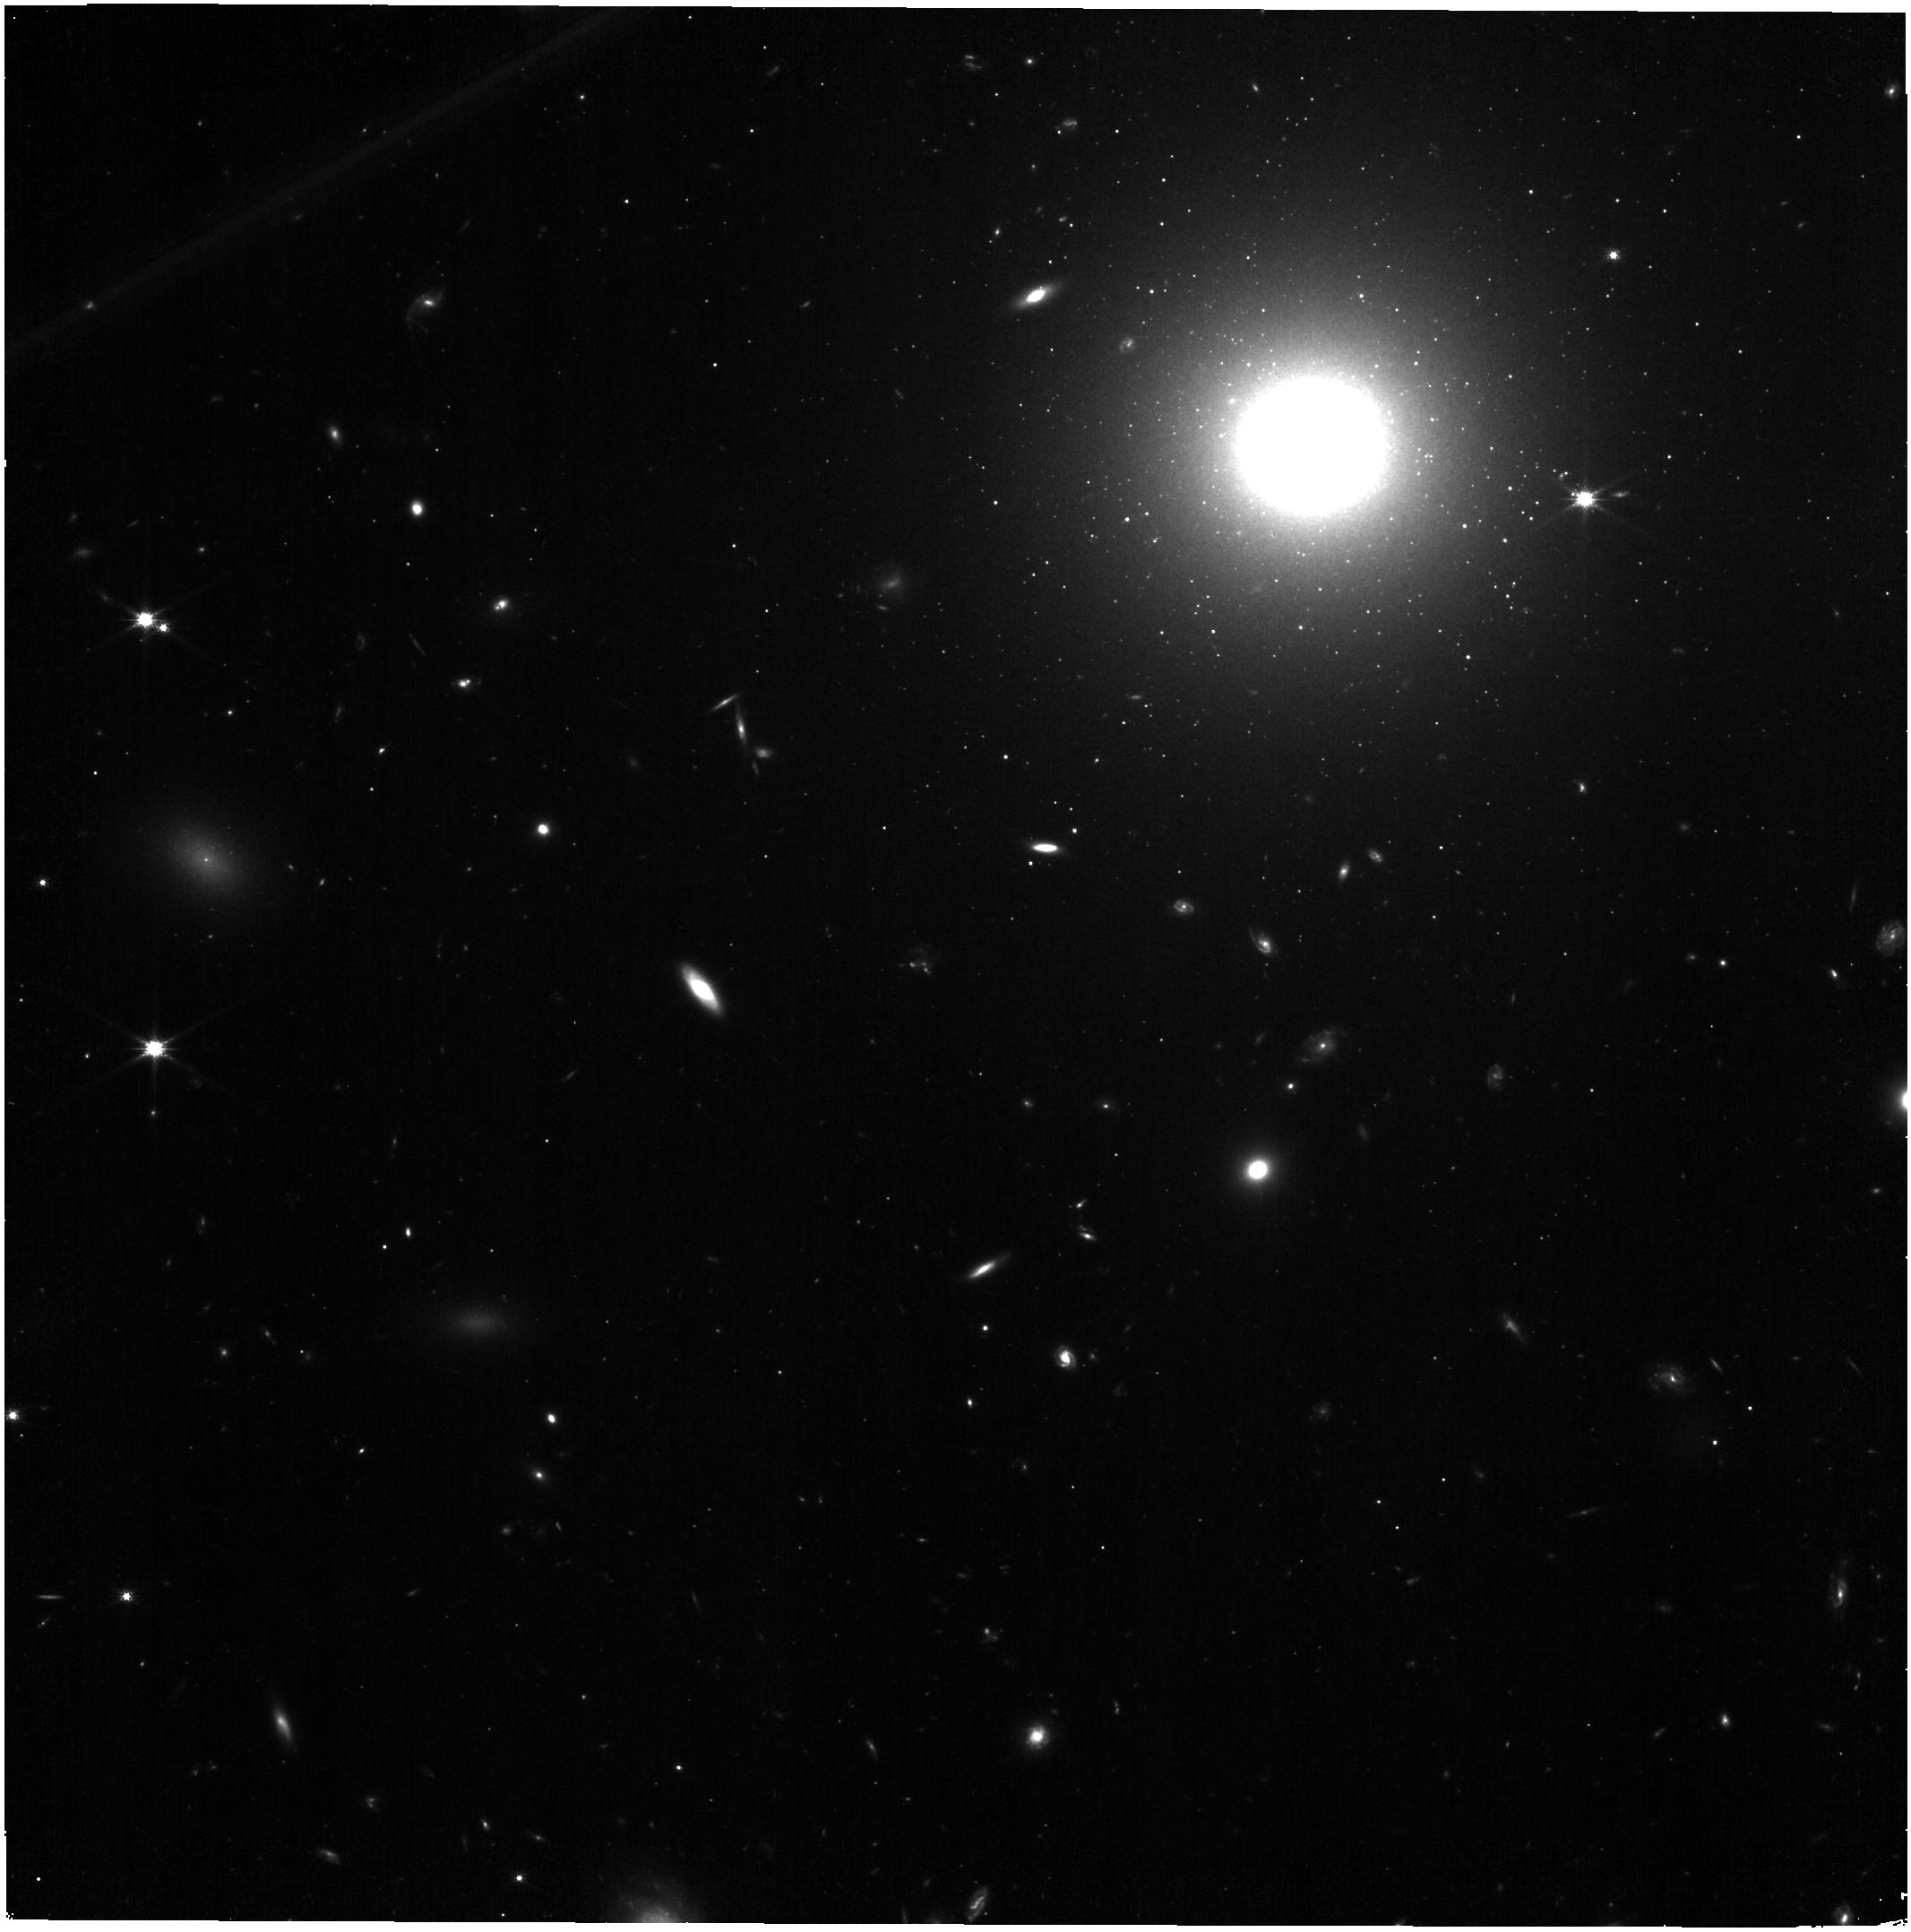
Target: IC-3955
Instrument: NIRISS
Filter: CLEAR+F150W
Exposure: 11 min
Observation ID: jw05989-o013_t013_niriss_clear-f150w

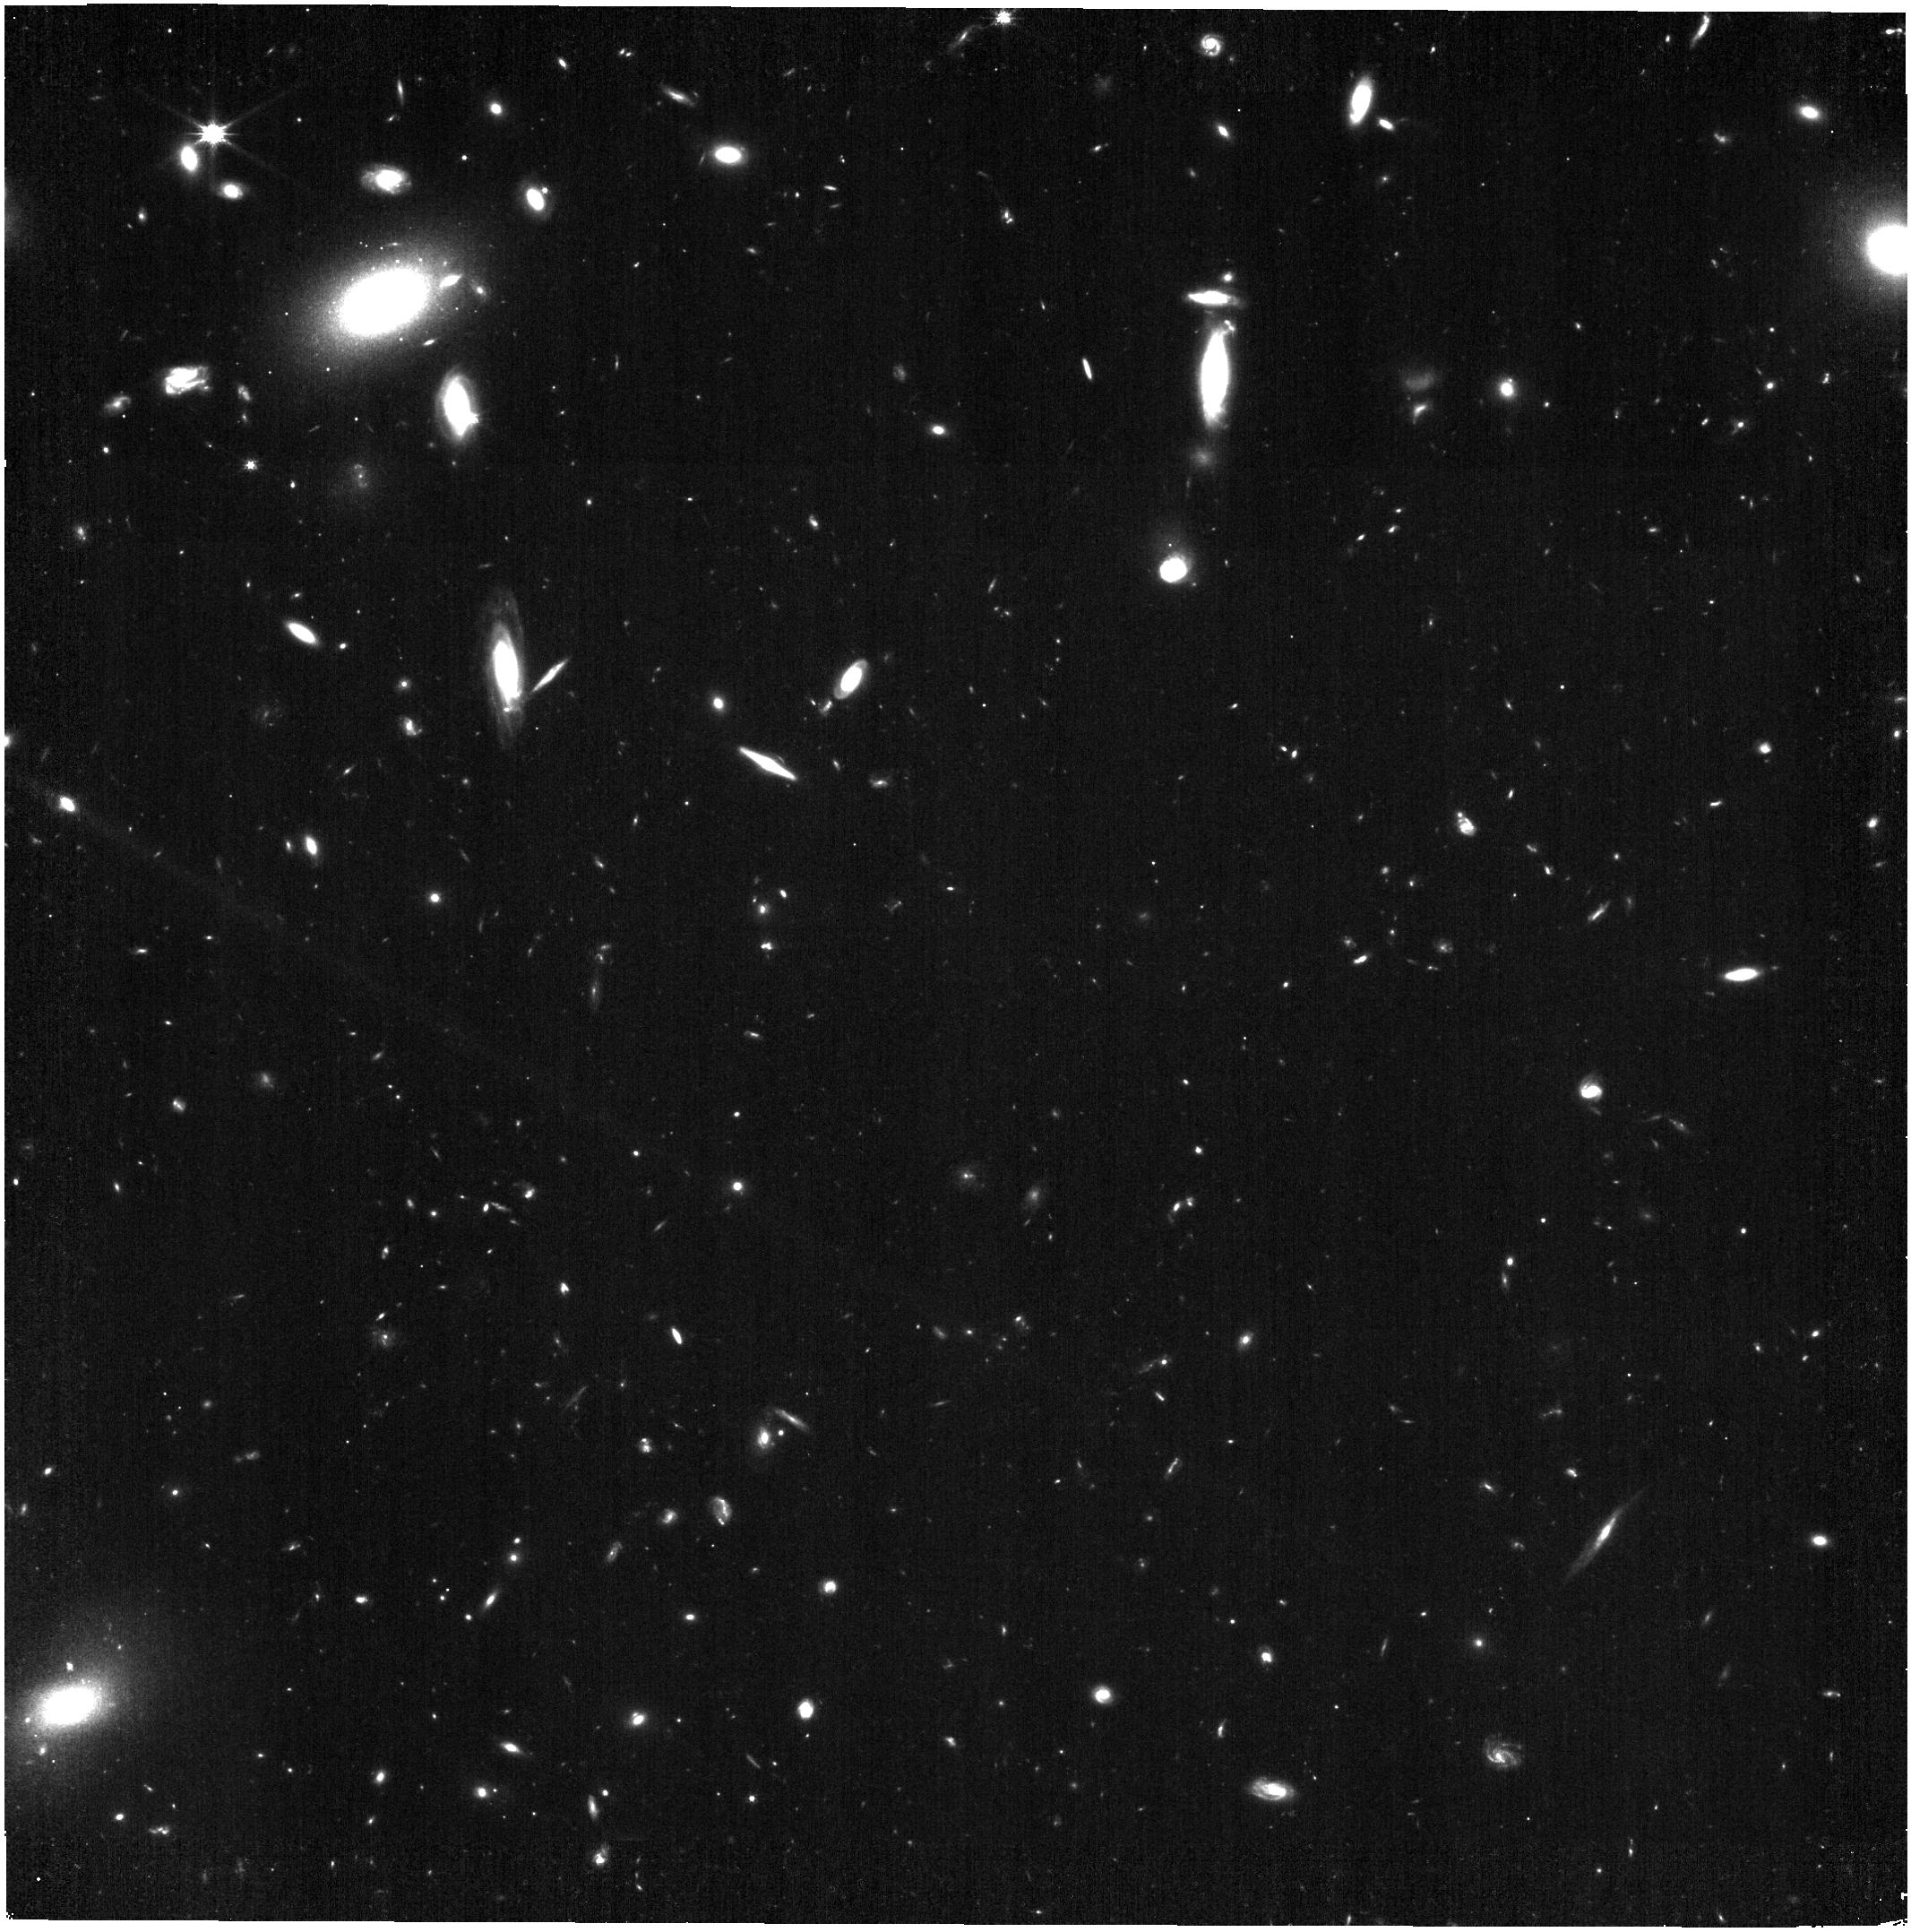
Target: NGC-4851
Instrument: NIRISS
Filter: CLEAR+F150W
Exposure: 11 min
Observation ID: jw05989-o025_t025_niriss_clear-f150w

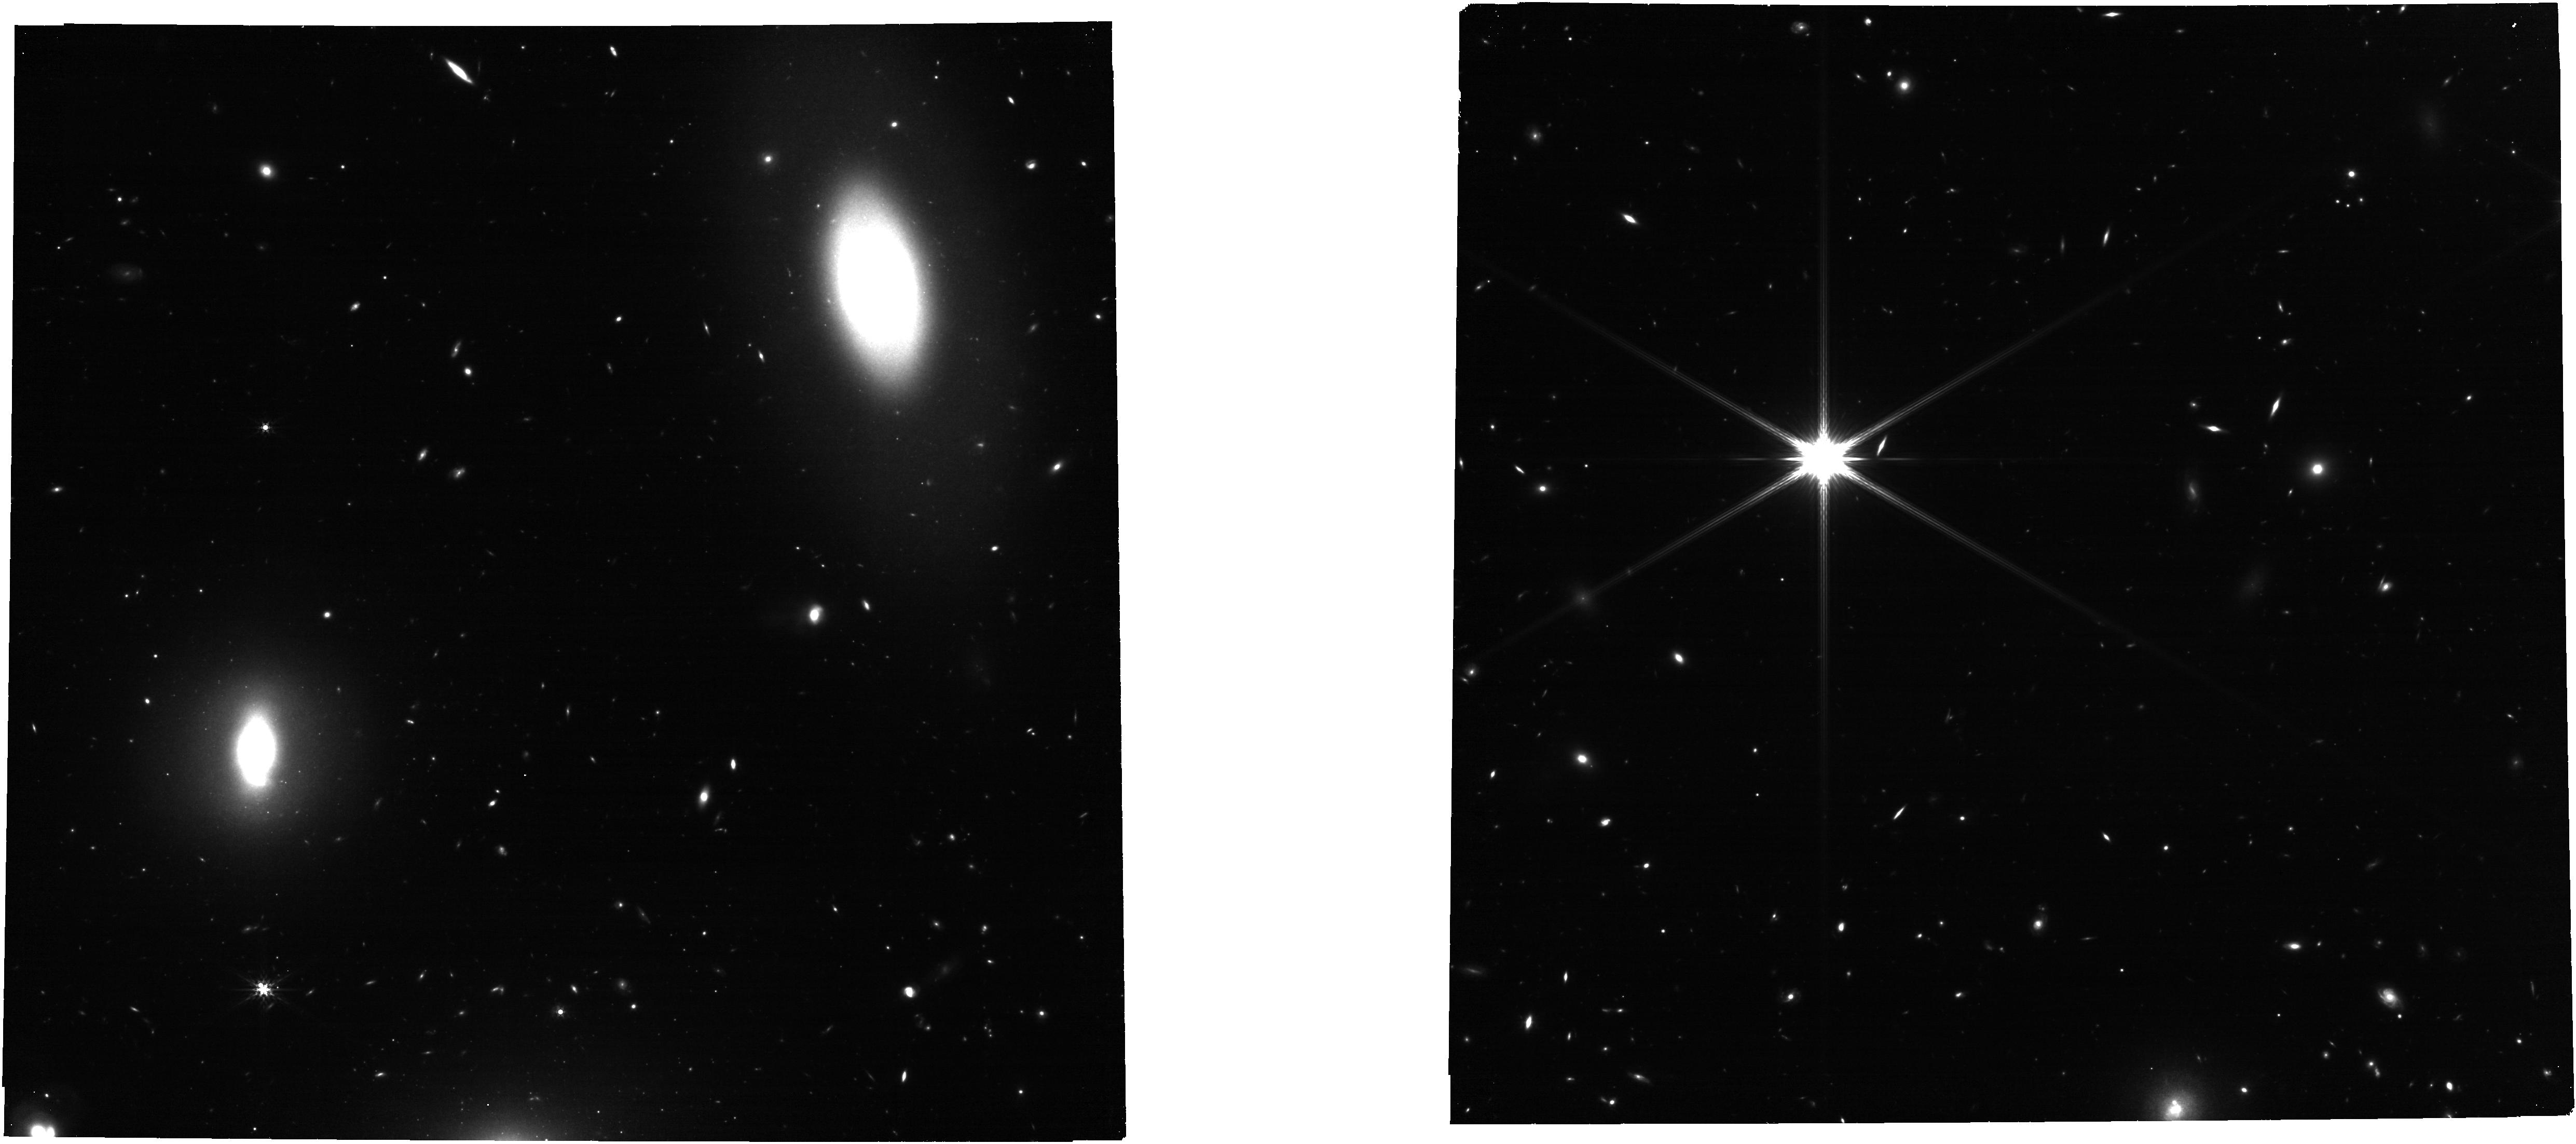
Target: NGC-4919
Instrument: NIRCAM
Filter: F356W
Exposure: 13 min
Observation ID: jw05989-o026_t026_nircam_clear-f356w

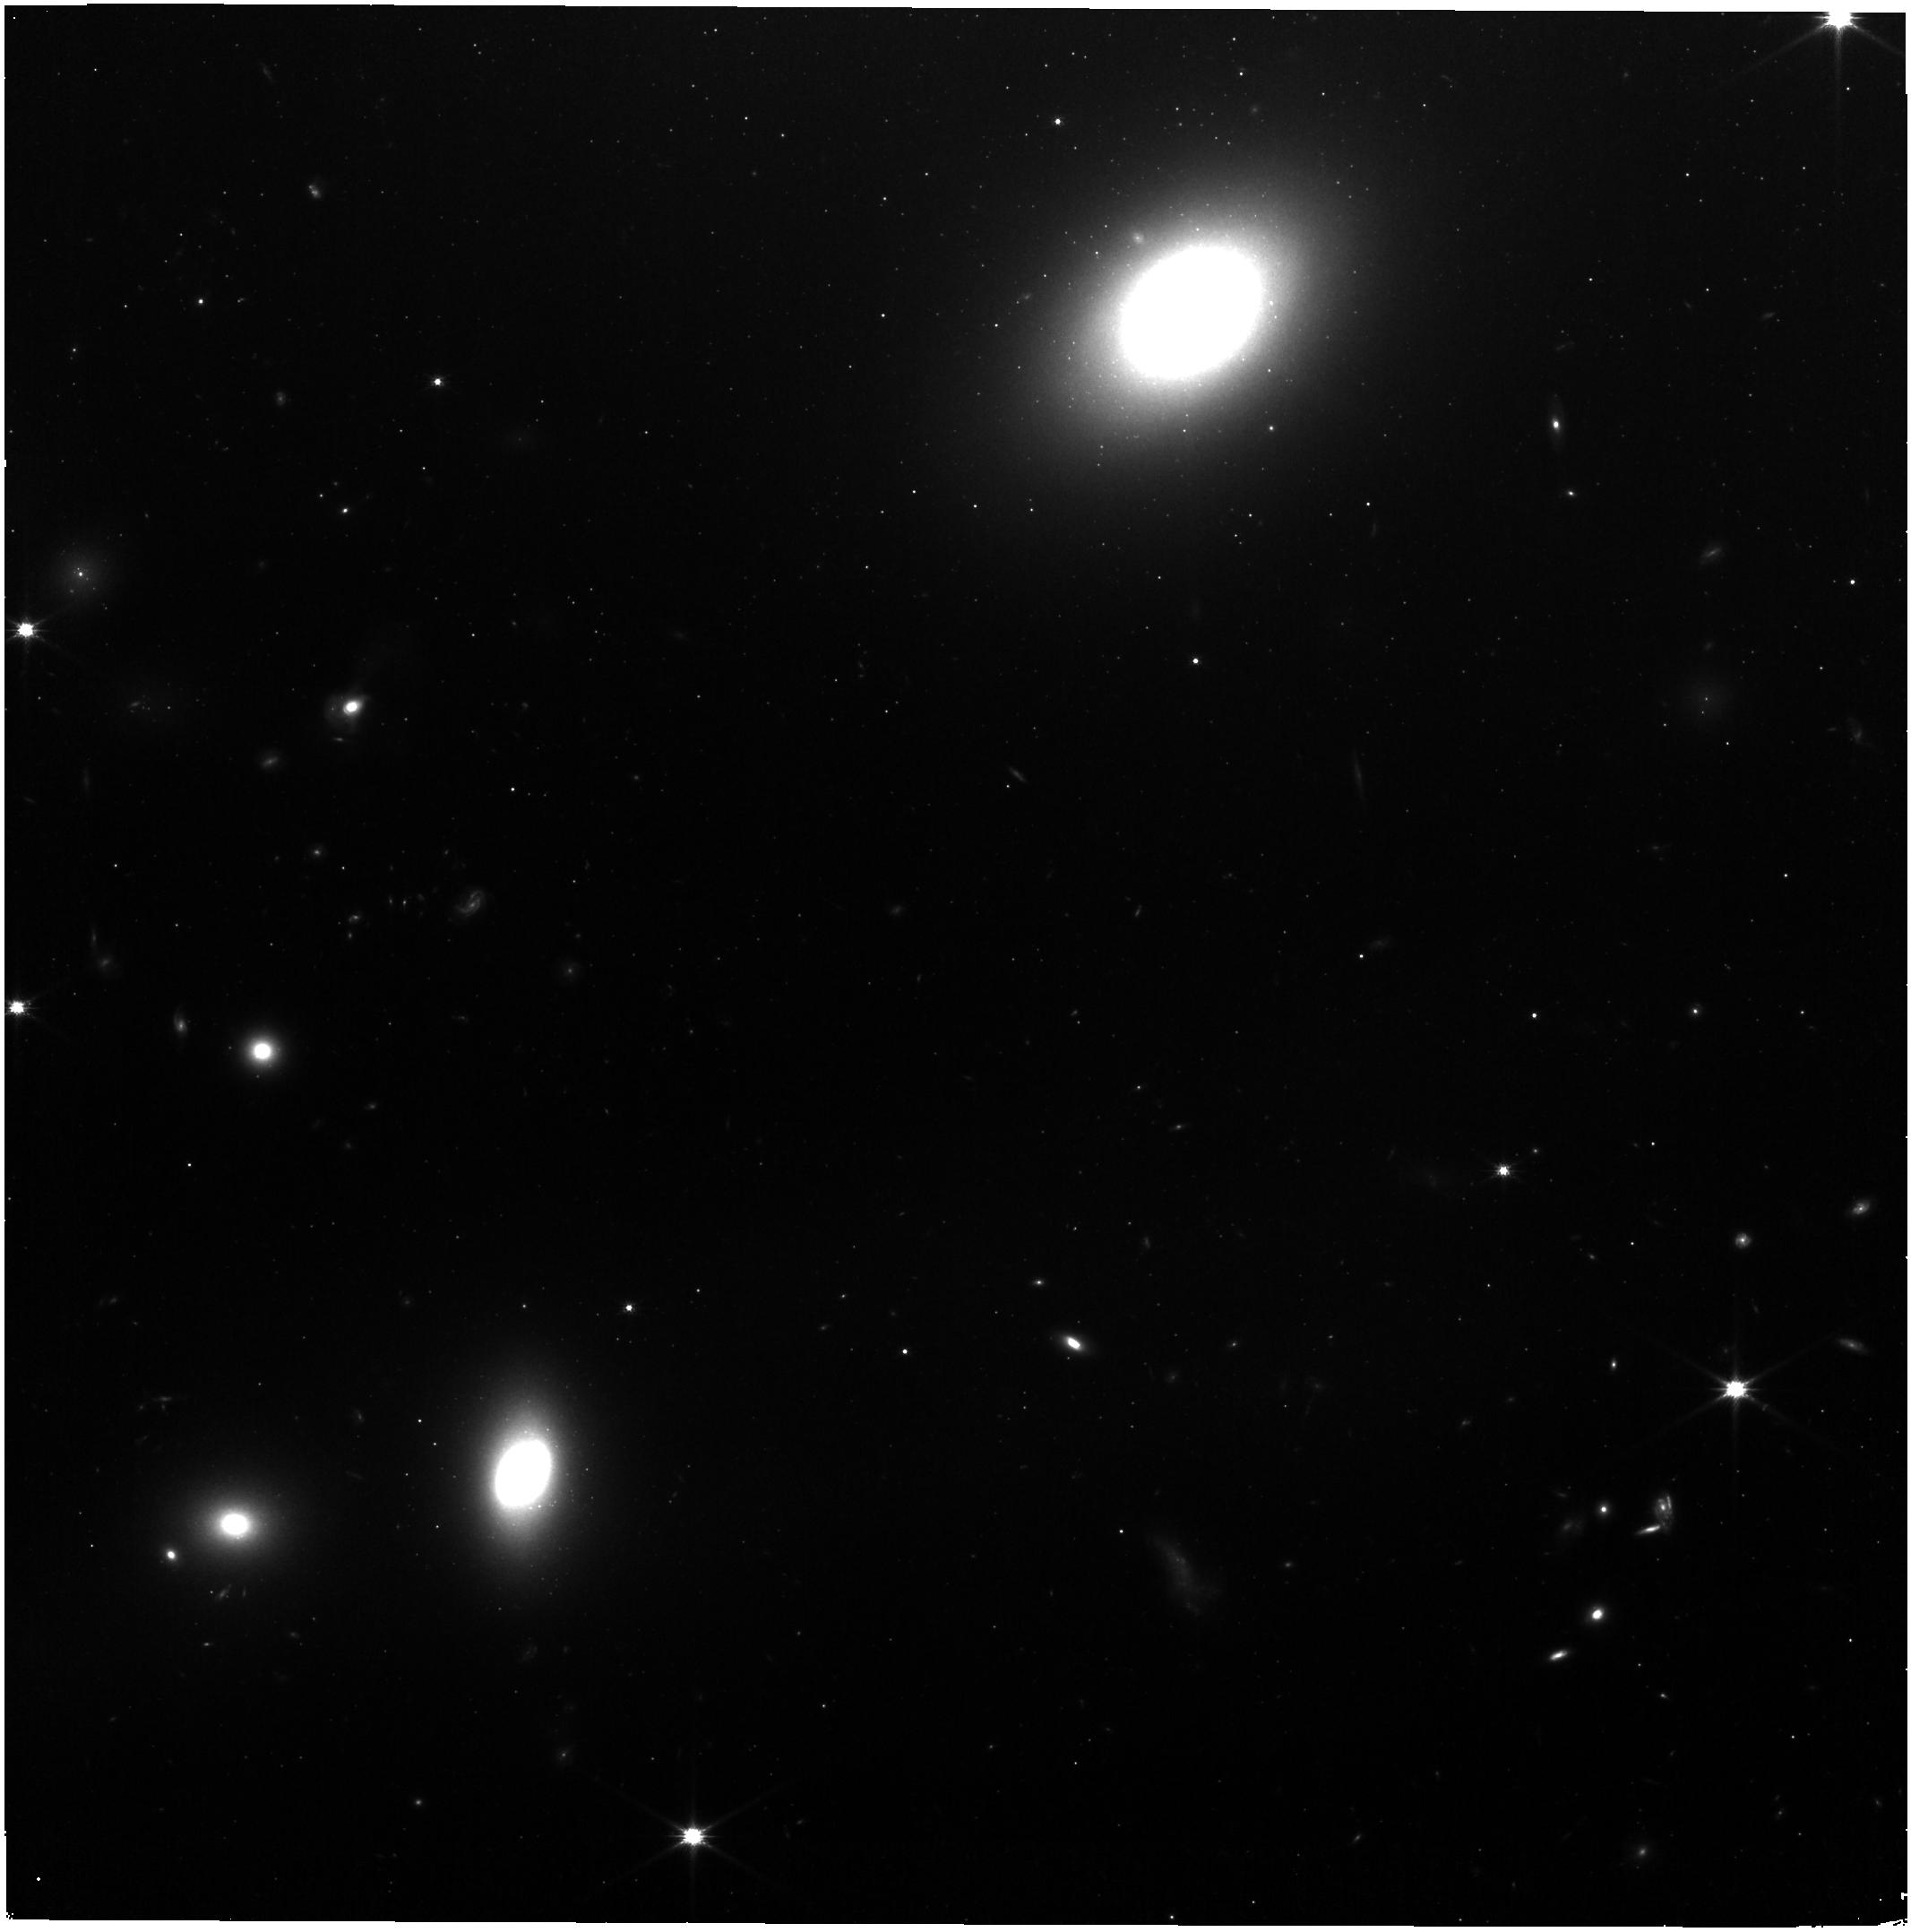
Target: NGC-4869
Instrument: NIRISS
Filter: CLEAR+F150W
Exposure: 11 min
Observation ID: jw05989-o003_t003_niriss_clear-f150w

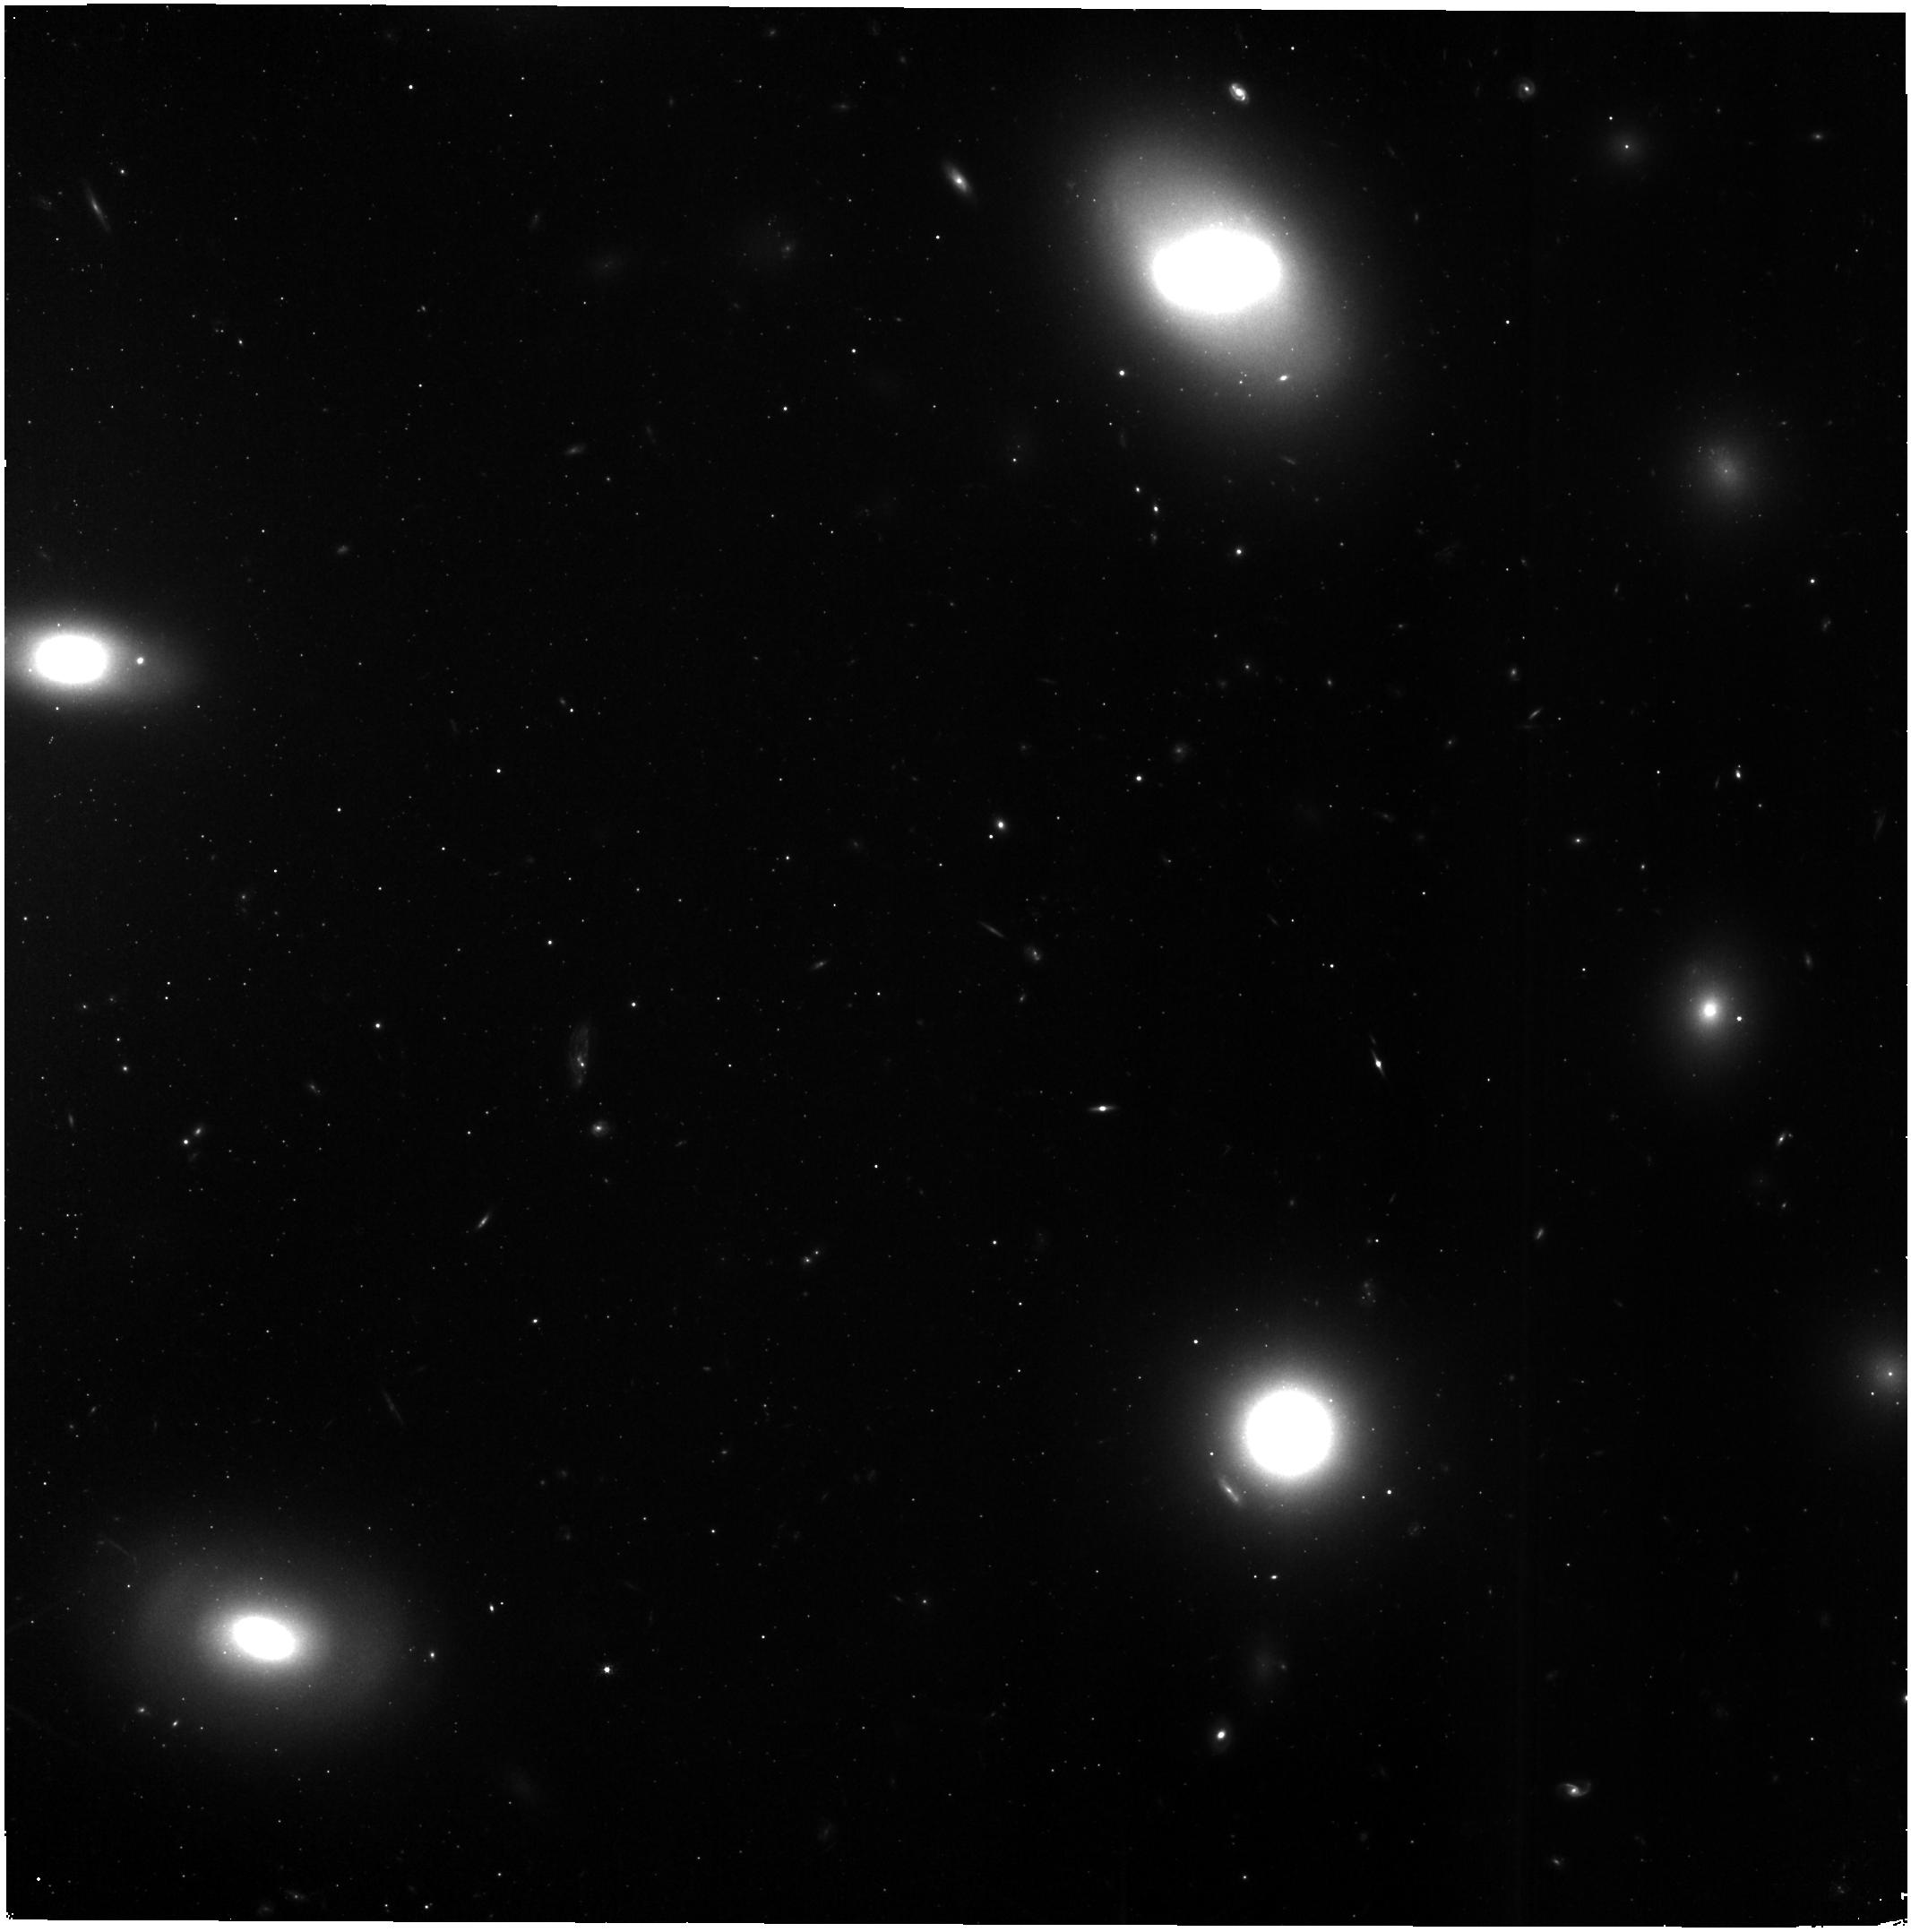
Target: NGC-4875
Instrument: NIRISS
Filter: CLEAR+F150W
Exposure: 11 min
Observation ID: jw05989-o008_t008_niriss_clear-f150w

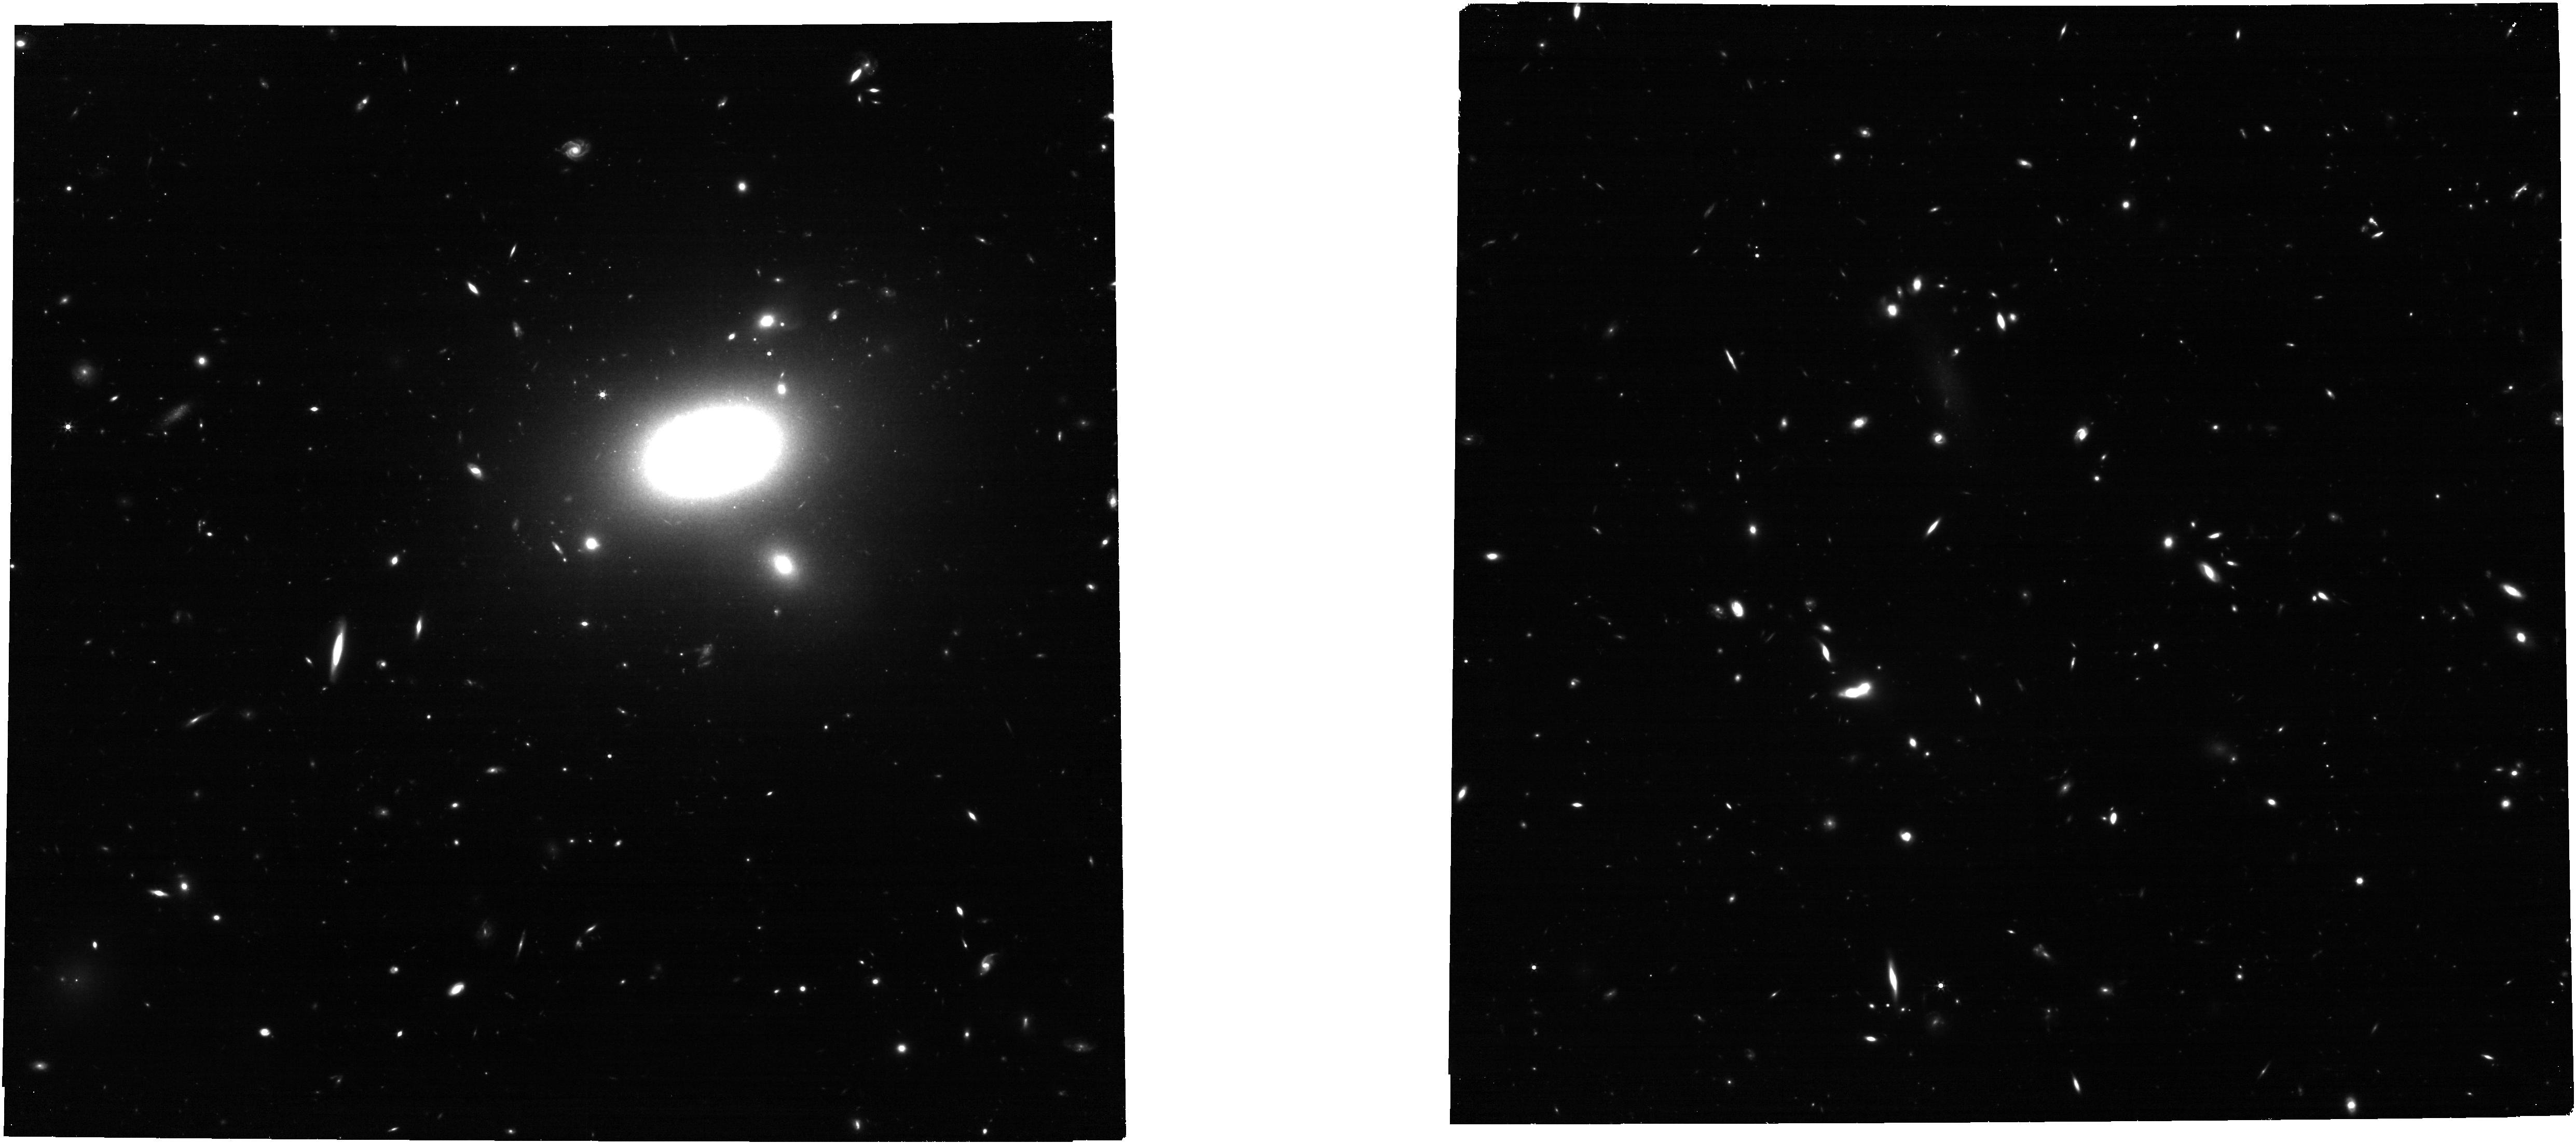
Target: IC-4051
Instrument: NIRCAM
Filter: F356W
Exposure: 13 min
Observation ID: jw05989-o020_t020_nircam_clear-f356w

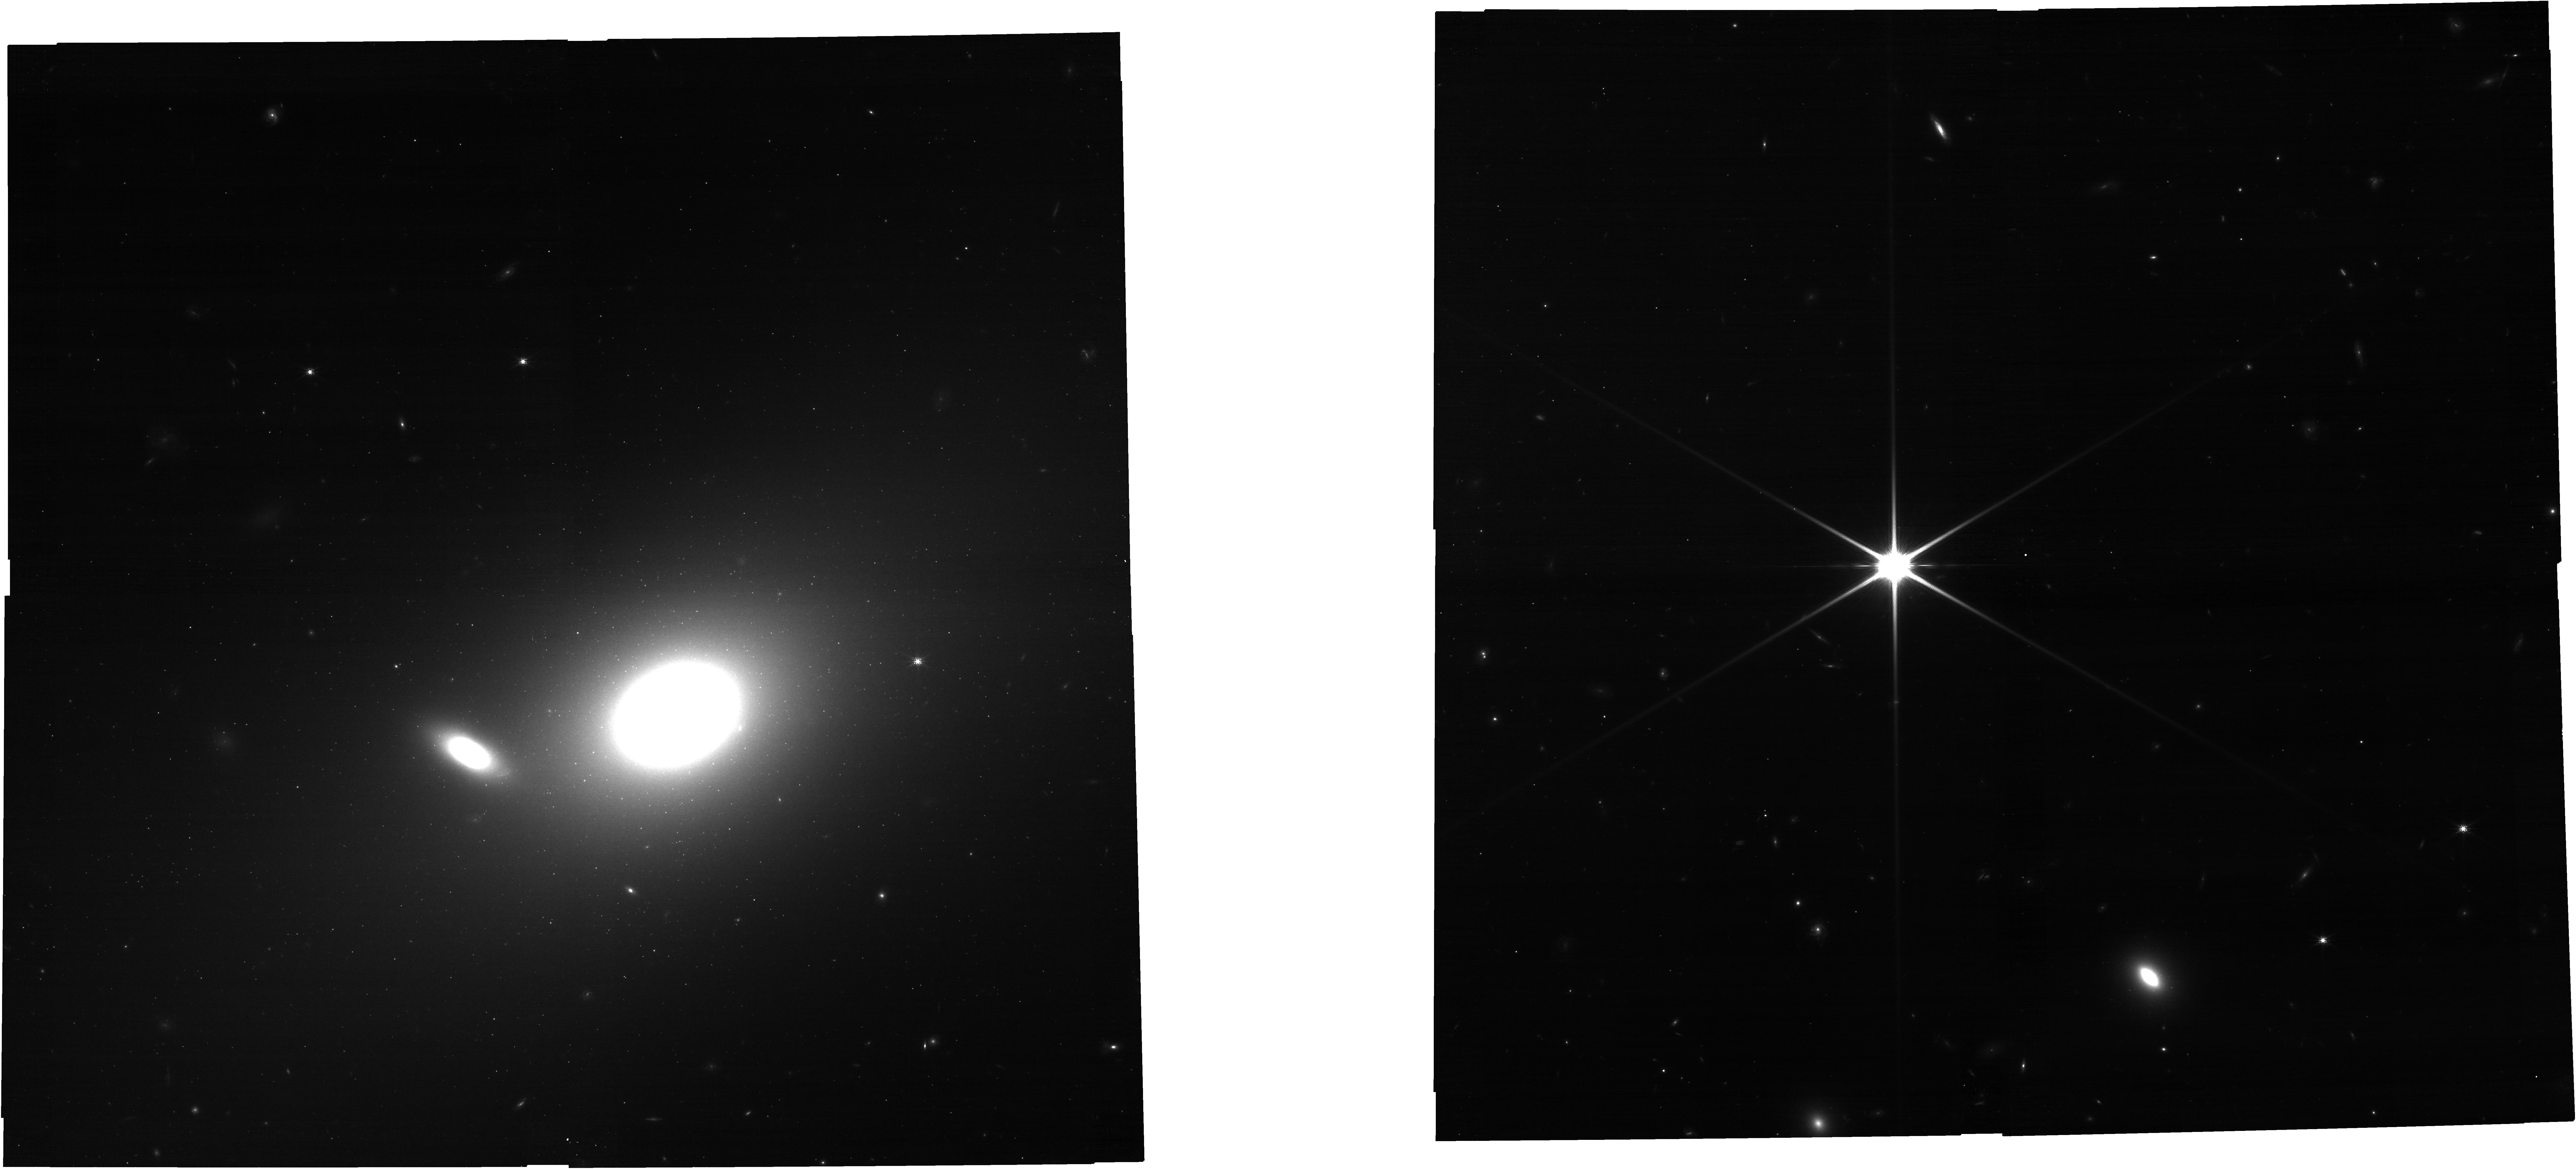
Target: NGC-4839
Instrument: NIRCAM
Filter: F150W
Exposure: 13 min
Observation ID: jw05989-o037_t037_nircam_clear-f150w

The JWST SBF Coma Cluster Survey: Building an Alternative Precision Distance Ladder for Cosmology (PI: Jensen, Joseph)

The Coma cluster is the nearest rich cluster in the universe and a key touchstone for the extragalactic distance scale. Precise extragalactic distances are at the heart of the “Hubble tension” controversy, the most important problem in cosmology today. To address this problem, we will image more than 100 fields centered on 39 of the largest elliptical galaxies in the Coma cluster. We will measure surface brightness fluctuations (SBF) for more than 40 galaxies (depending somewhat on the field orientations), calibrate the color dependence of SBF magnitudes, and study the galaxy and globular cluster population properties in Coma. The SBF distance scale zero point will be set by scheduled JWST observations of the tip of the red giant branch in local elliptical galaxies. The Coma cluster observations are required to establish the SBF calibration as a function of galaxy age and metallicity in rich clusters, where future JWST observations will yield distances out to several hundred Mpc. The resulting calibration will enable an independent, high-precision determination of the cosmological distance scale in the local universe using a technique with precision comparable to that of Type Ia supernovae, but requiring only a single observation per measurement. The ability to measure precision distances efficiently will be an important step towards the ultimate goal of measuring H0 to 1% and resolving the Hubble constant controversy.